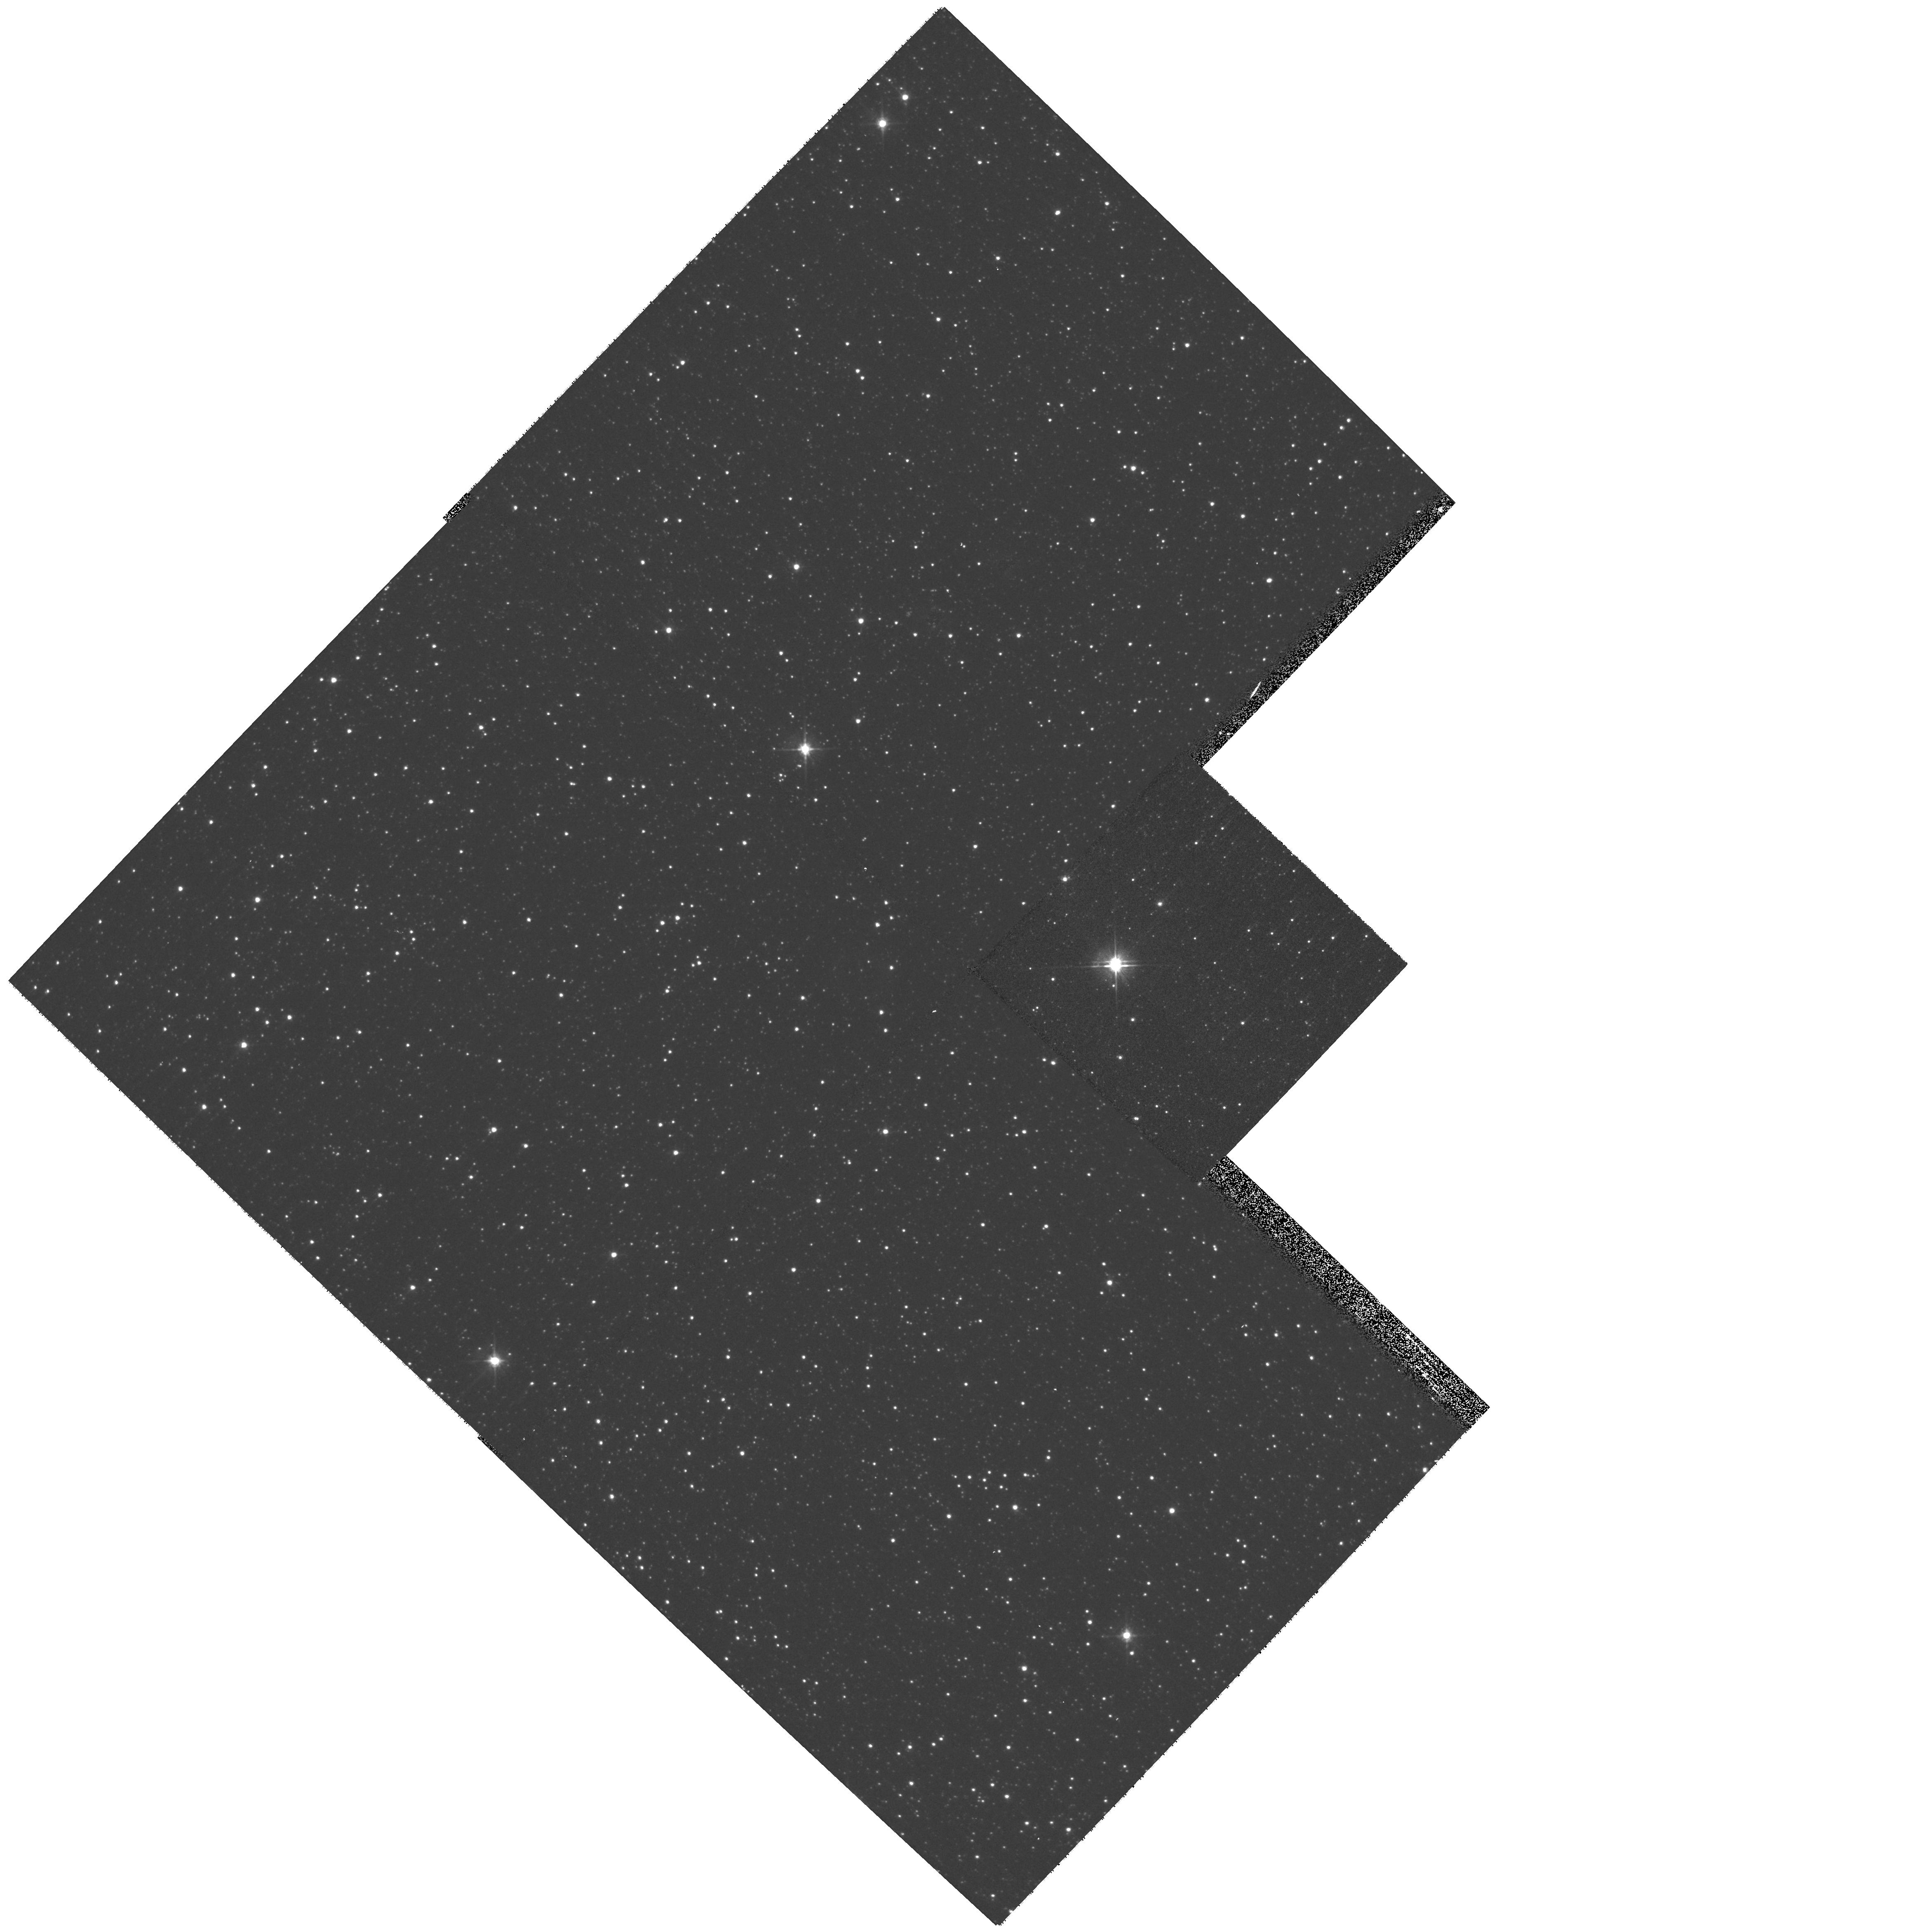
Target: JAFU1
Instrument: WFPC2/PC
Filter: F555W
Exposure: 5 min
Observation ID: hst_11308_01_wfpc2_pc_f555w_ua3y01

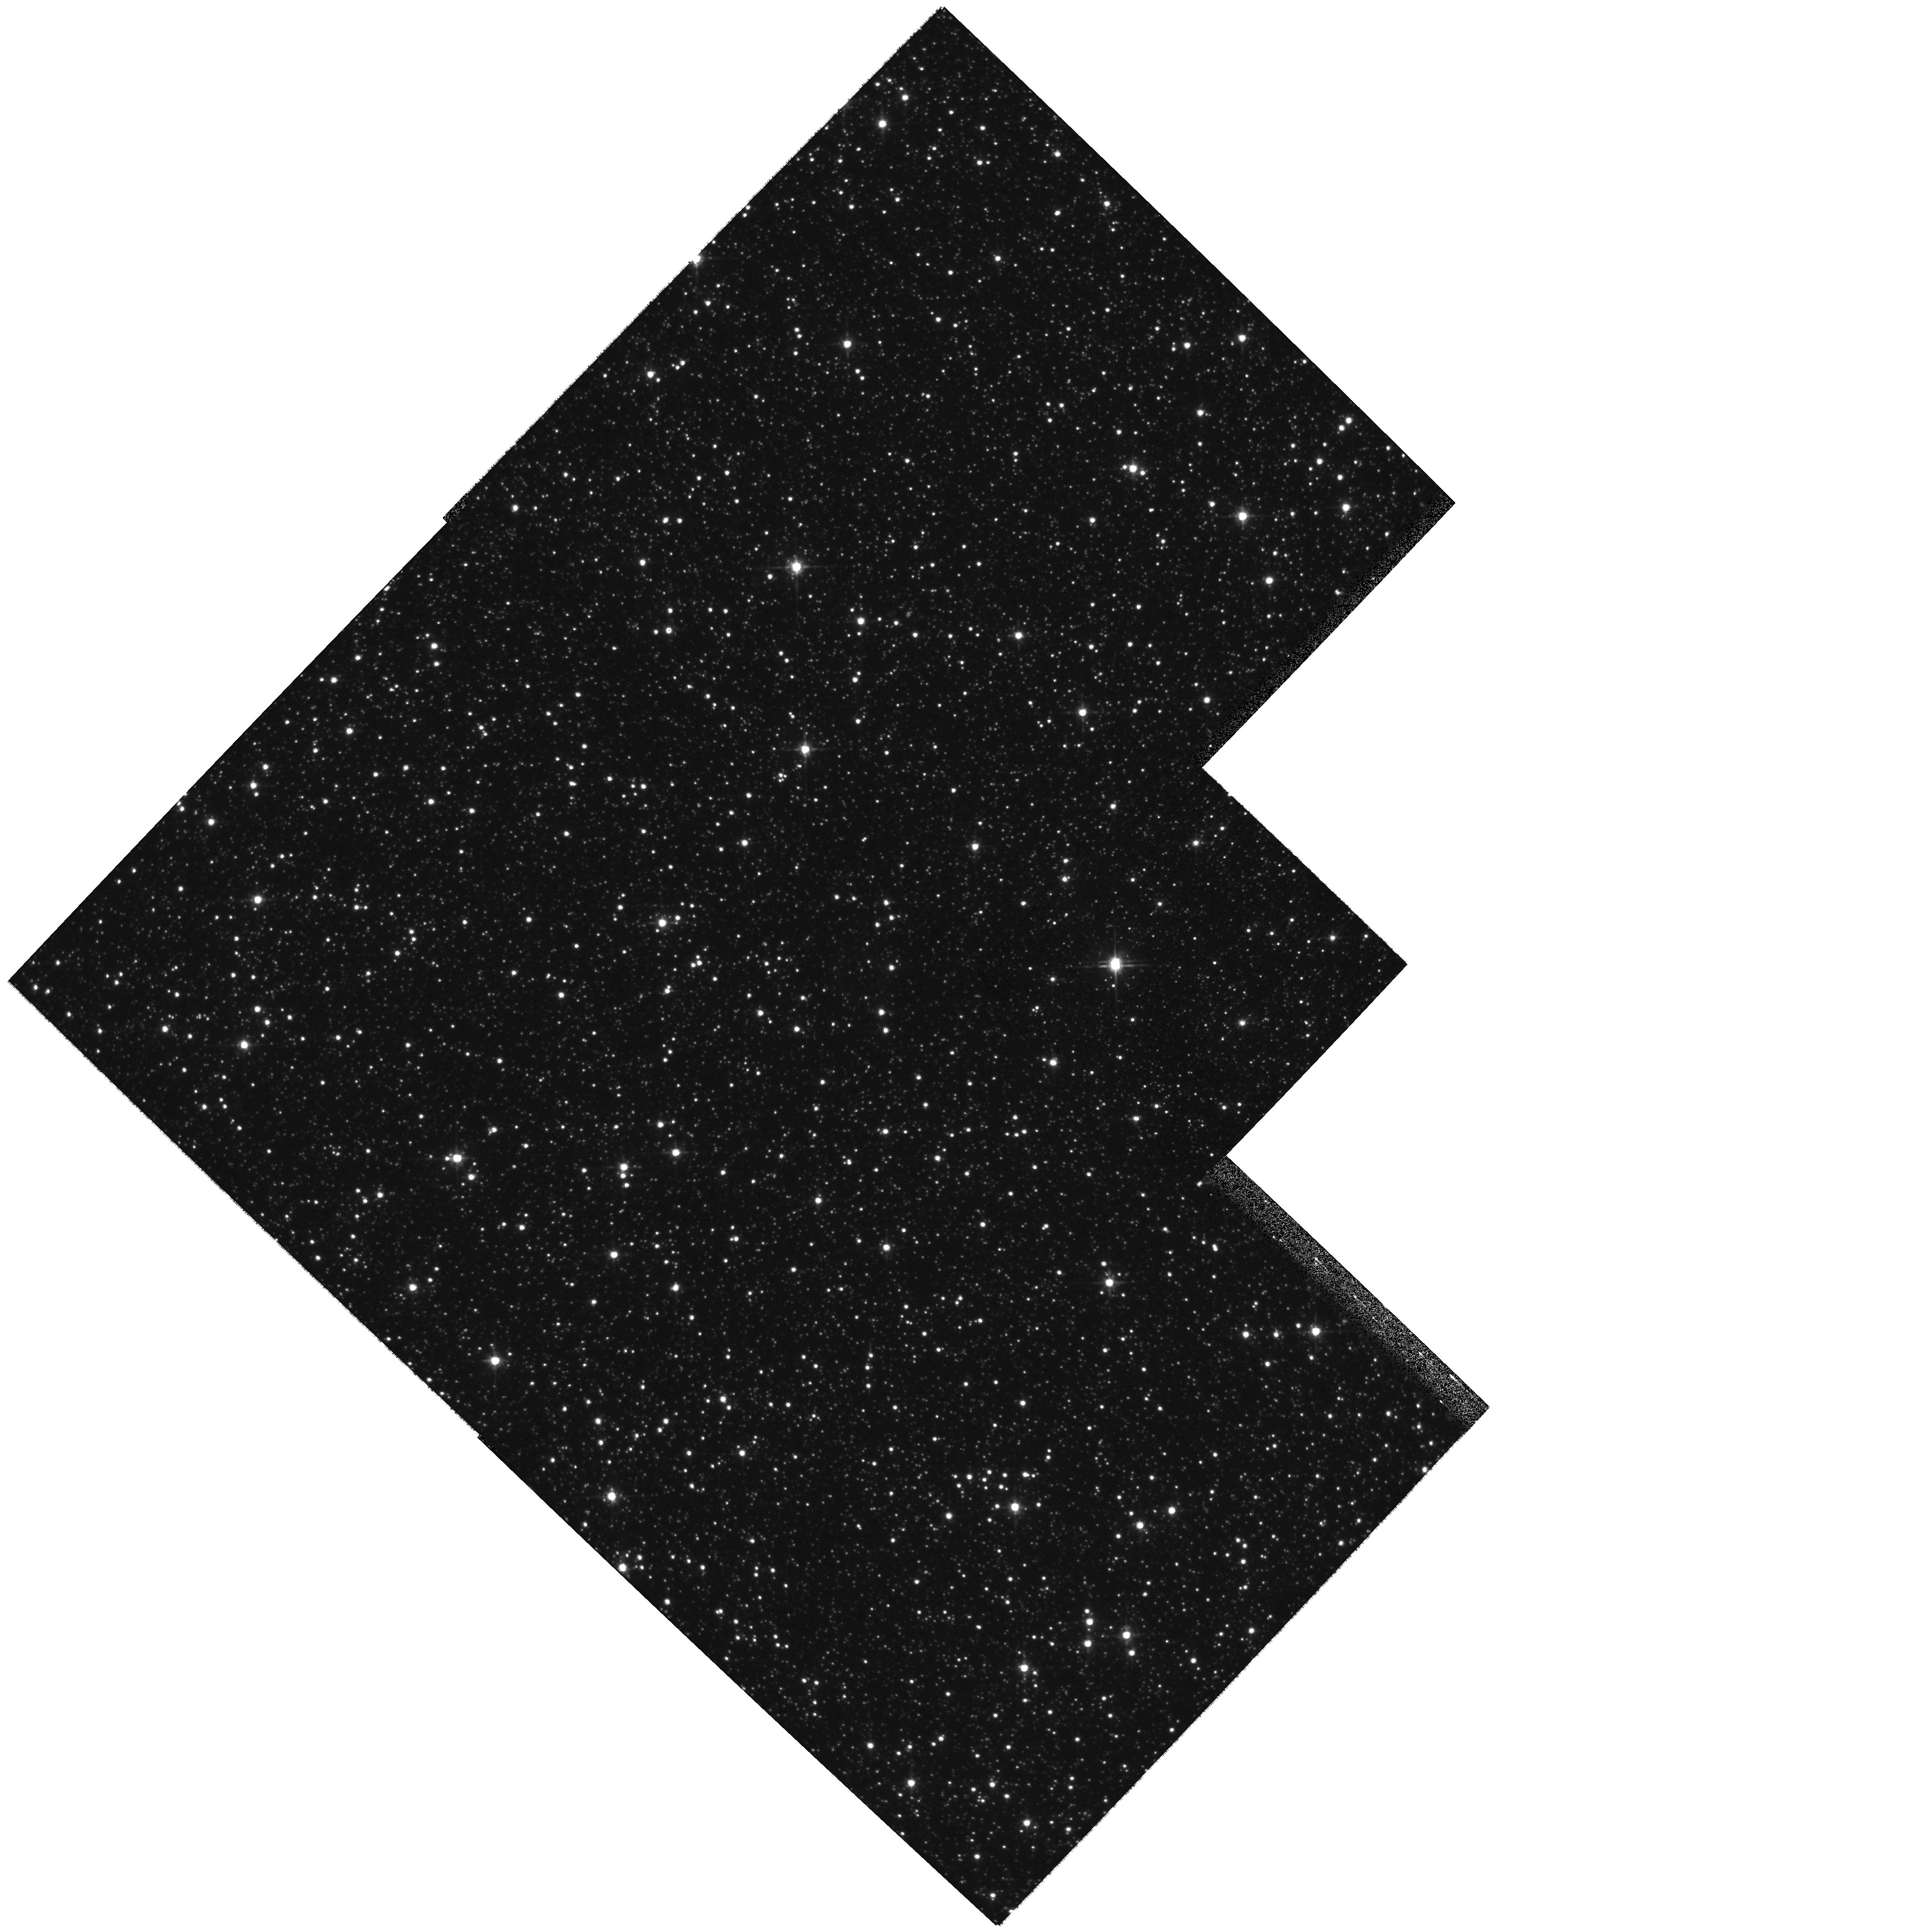
Target: JAFU1
Instrument: WFPC2/PC
Filter: F814W
Exposure: 5 min
Observation ID: hst_11308_01_wfpc2_pc_f814w_ua3y01

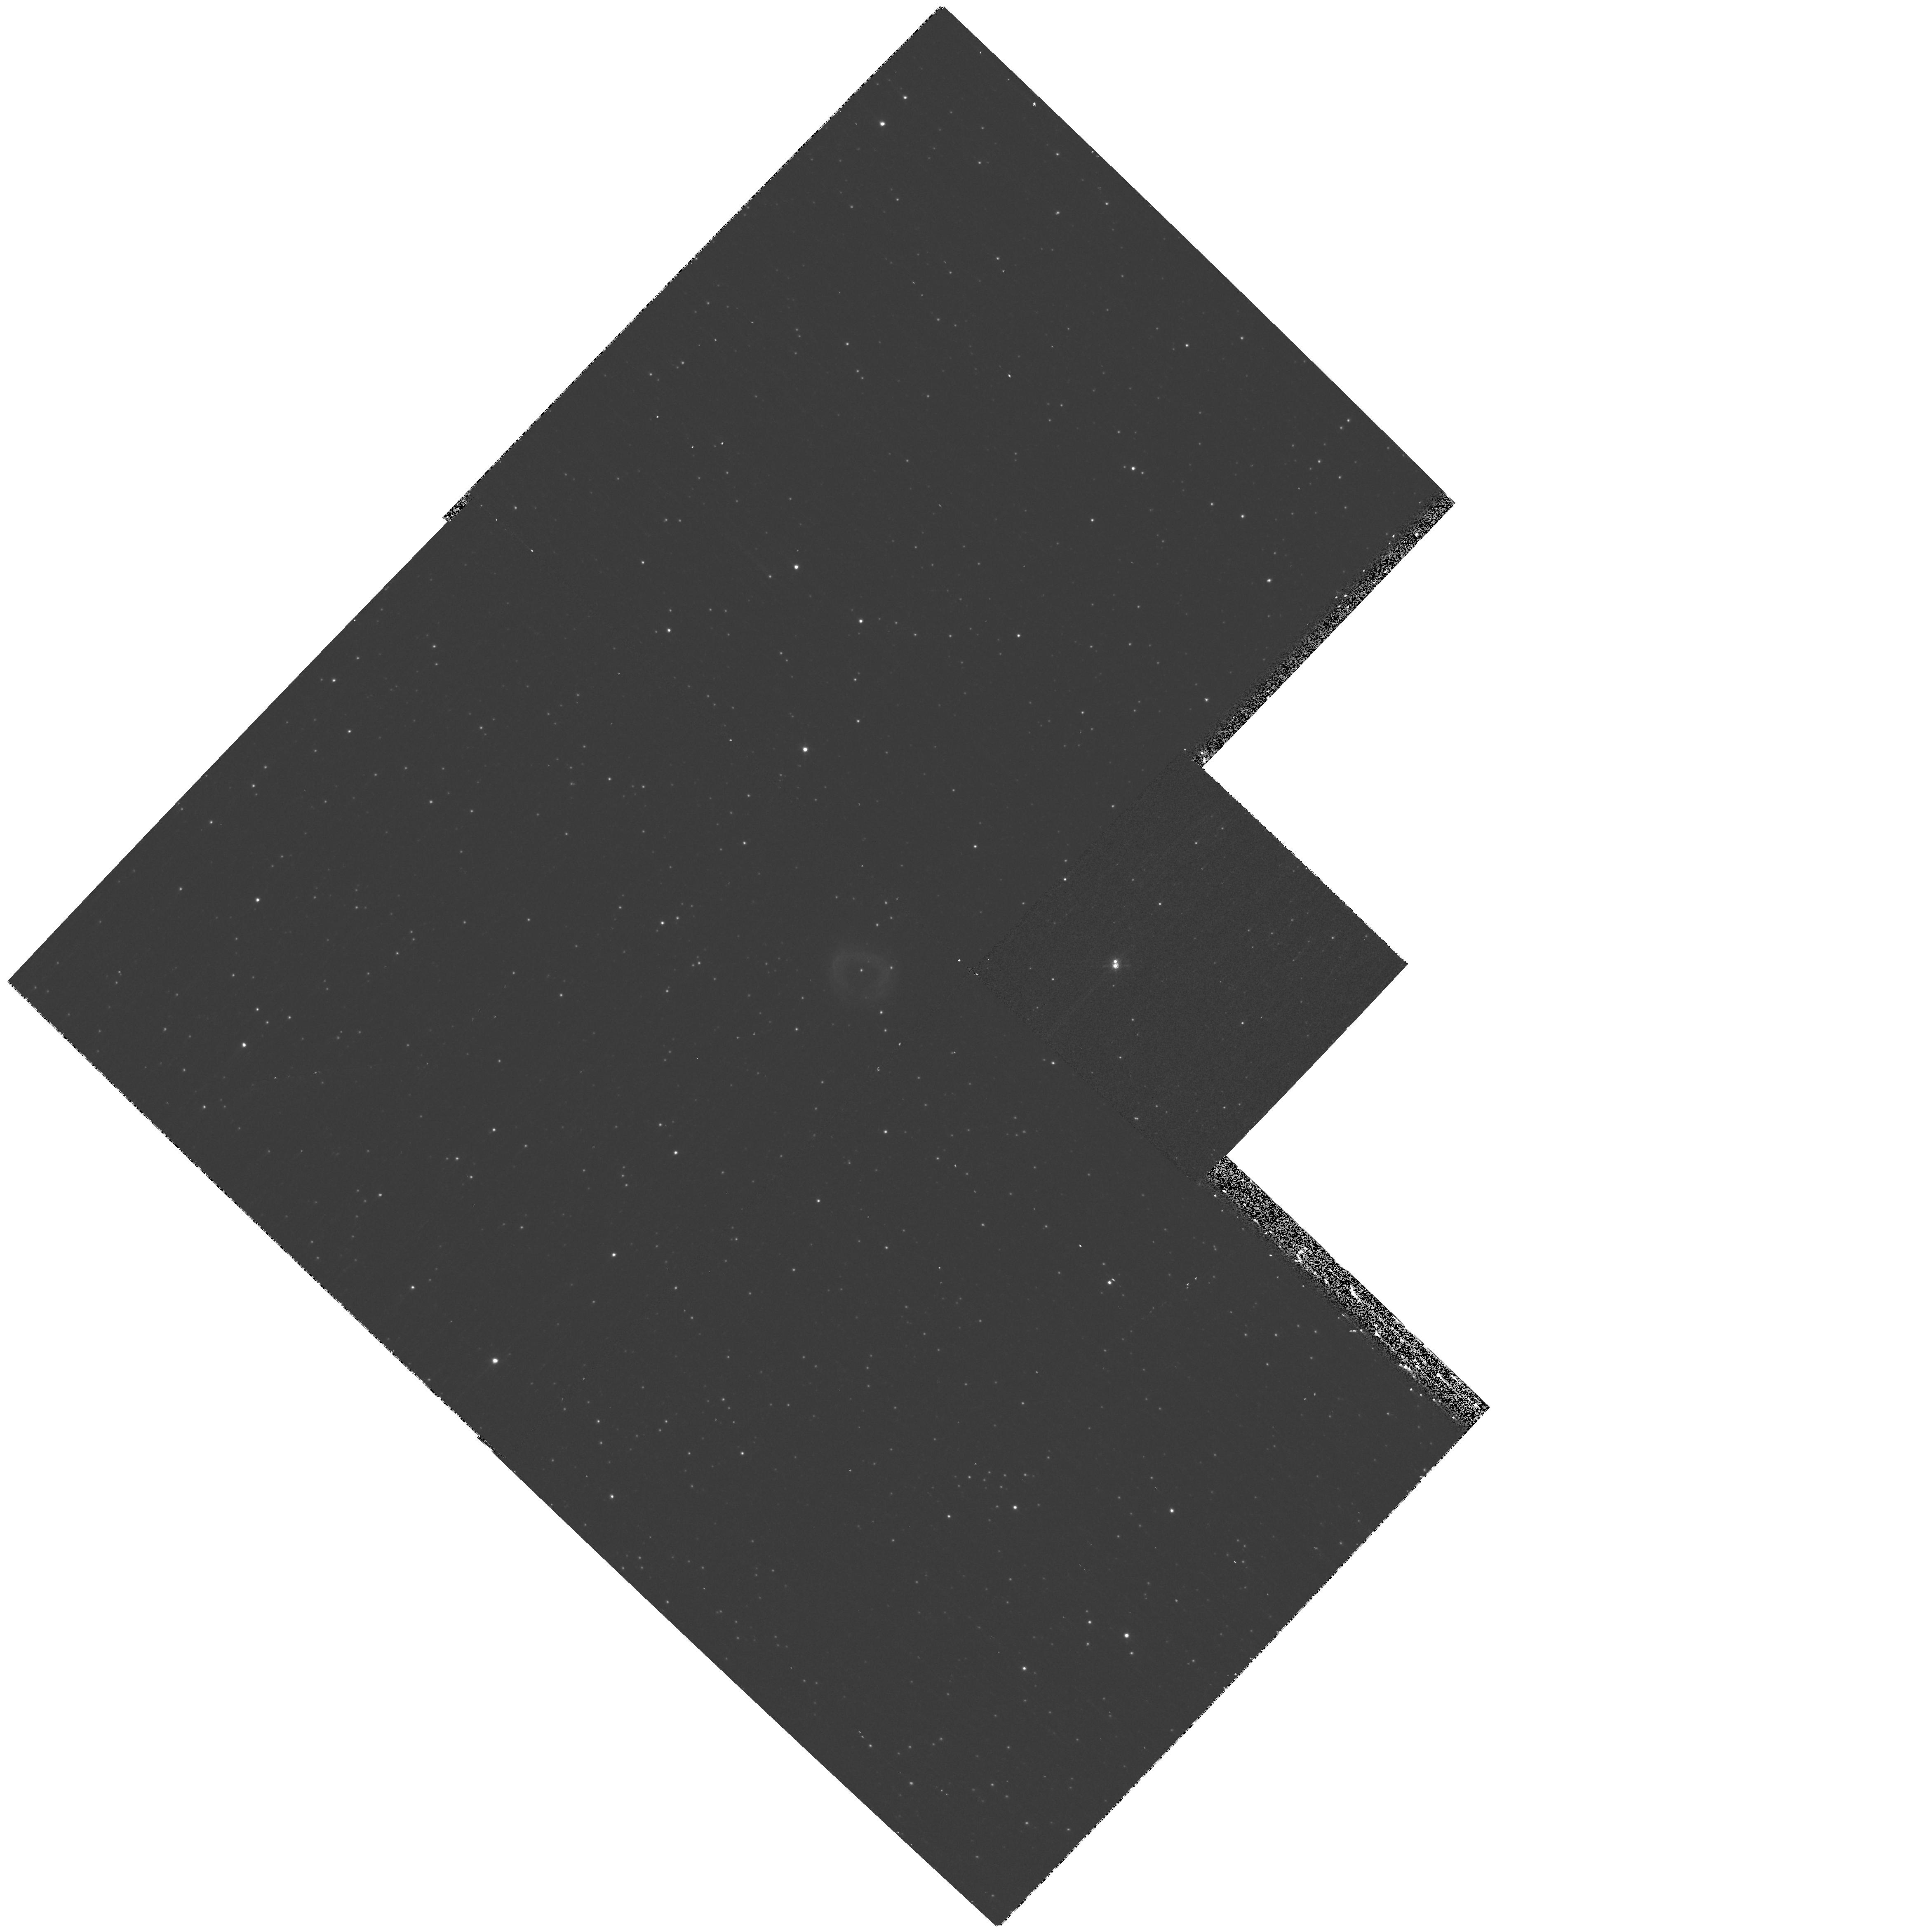
Target: JAFU1
Instrument: WFPC2/PC
Filter: F656N
Exposure: 17 min
Observation ID: hst_11308_01_wfpc2_pc_f656n_ua3y01

Planetary Nebulae, Globular Clusters, and Binary Mergers (PI: De Marco, Orsola)

Four planetary nebulae (PNe) have been found within 130 of the 150 globular clusters (GCs) of our Galaxy. This might not seem like many, but stellar evolution predicts that the old populations of these clusters should contain no PN at all Our request to use DD time for this proposal was encouraged by the Telescope Time Review Board after they denied an instrument change request for our cancelled ACS/WFC program. The denial resulted from a substantial change in observing strategy which was deemed too complex not to be reviewd by a TAC.